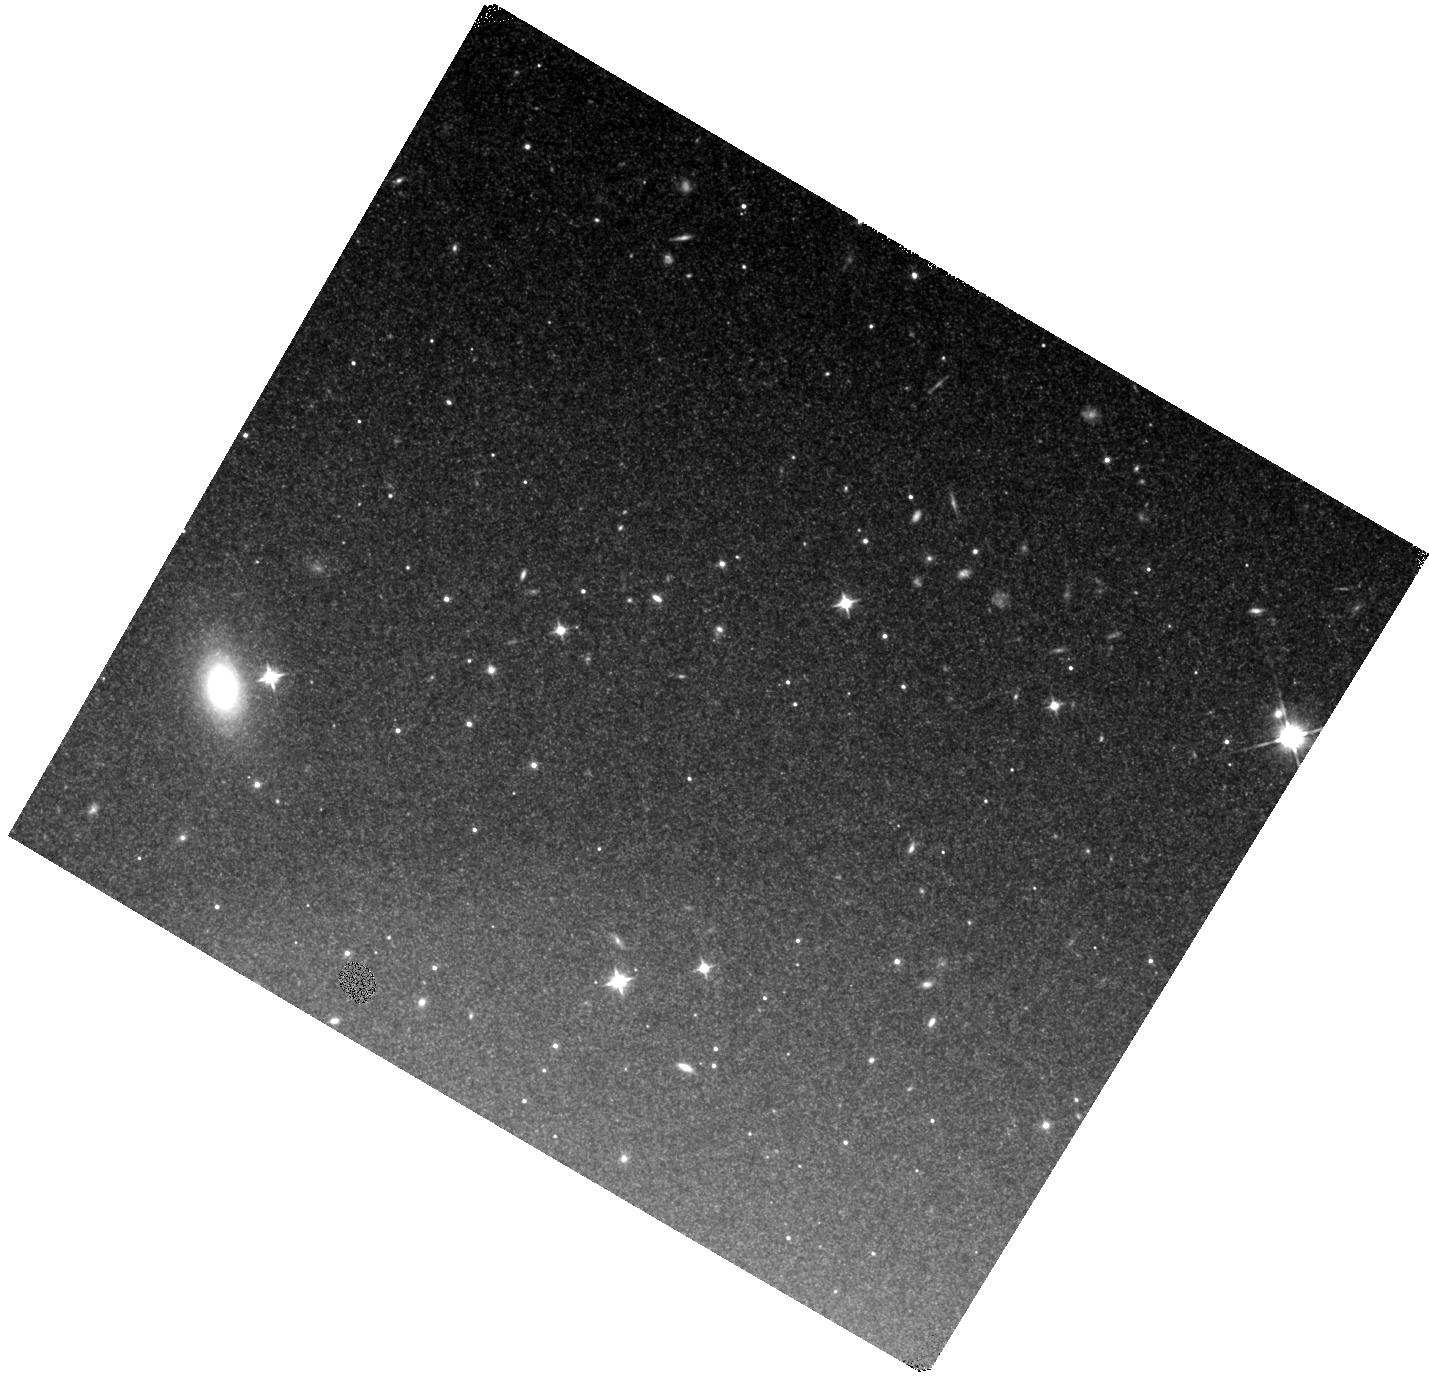
Target: SN2018AOZ. Instrument: WFC3/IR. Filter: F110W. Exposure: 40 min. Observation ID: hst_16078_02_wfc3_ir_f110w_ie9002

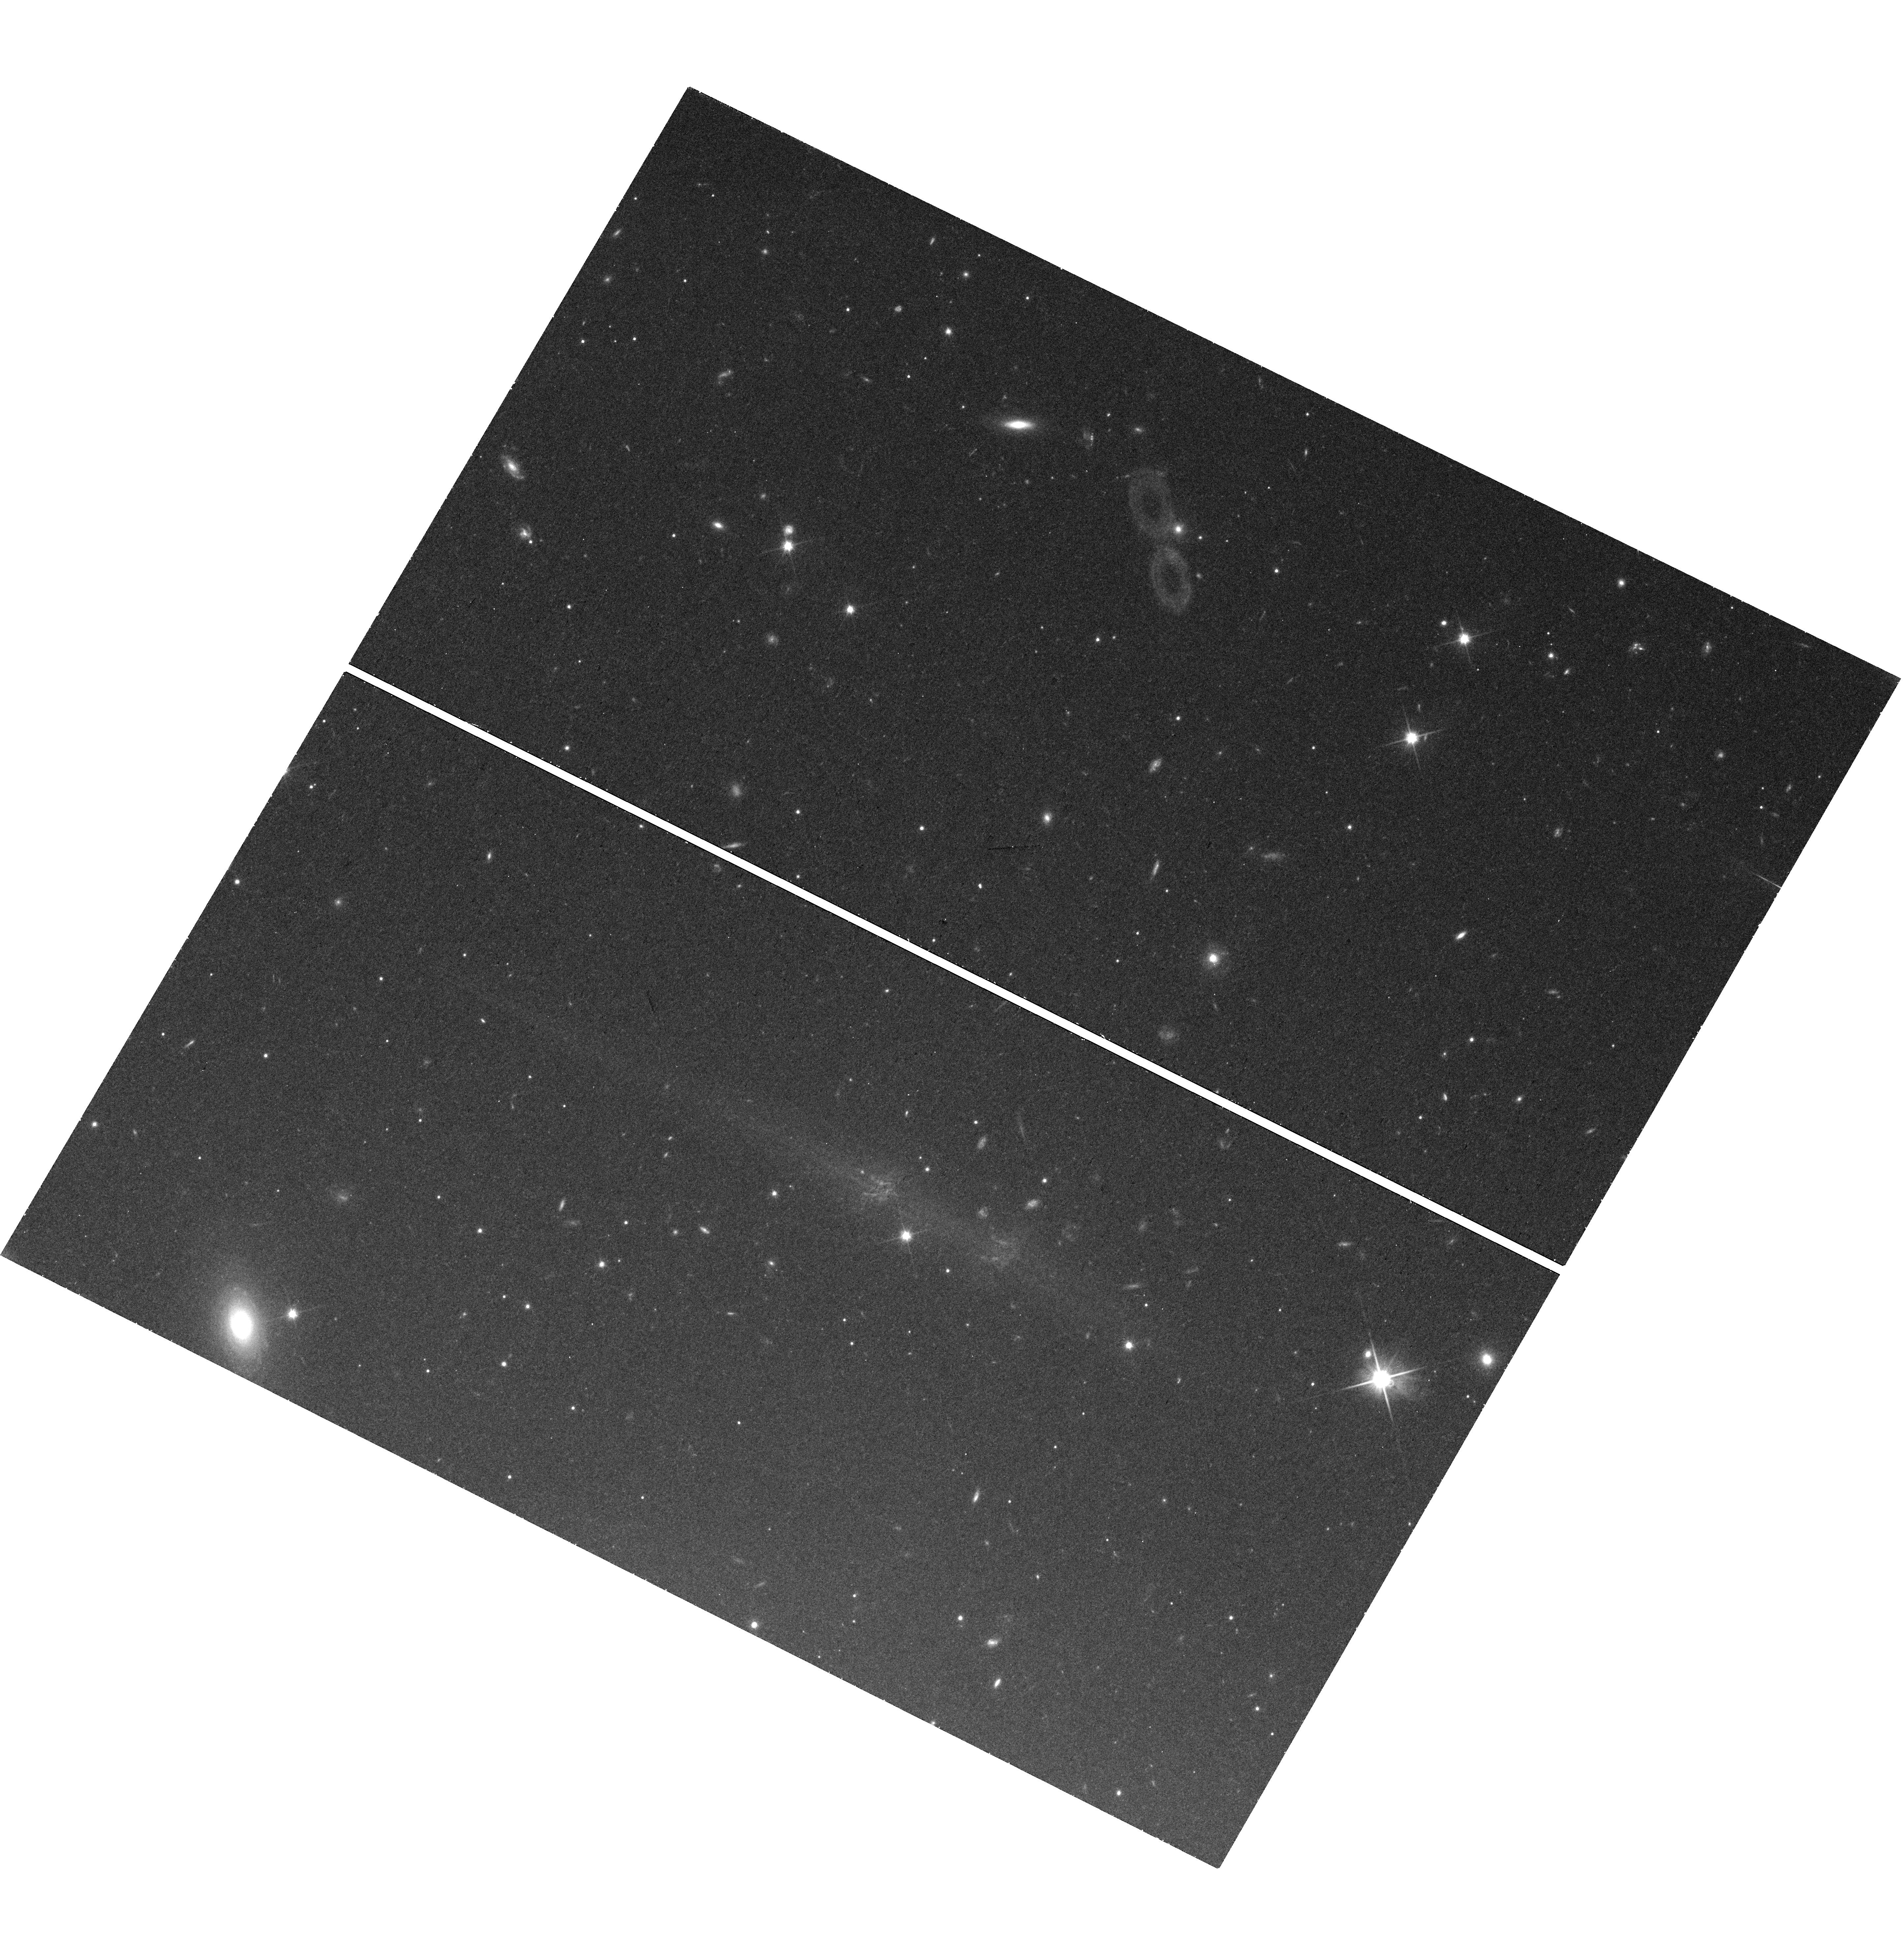
Target: SN2018AOZ. Instrument: WFC3/UVIS. Filter: F600LP. Exposure: 29 min. Observation ID: hst_16078_01_wfc3_uvis_f600lp_ie9001

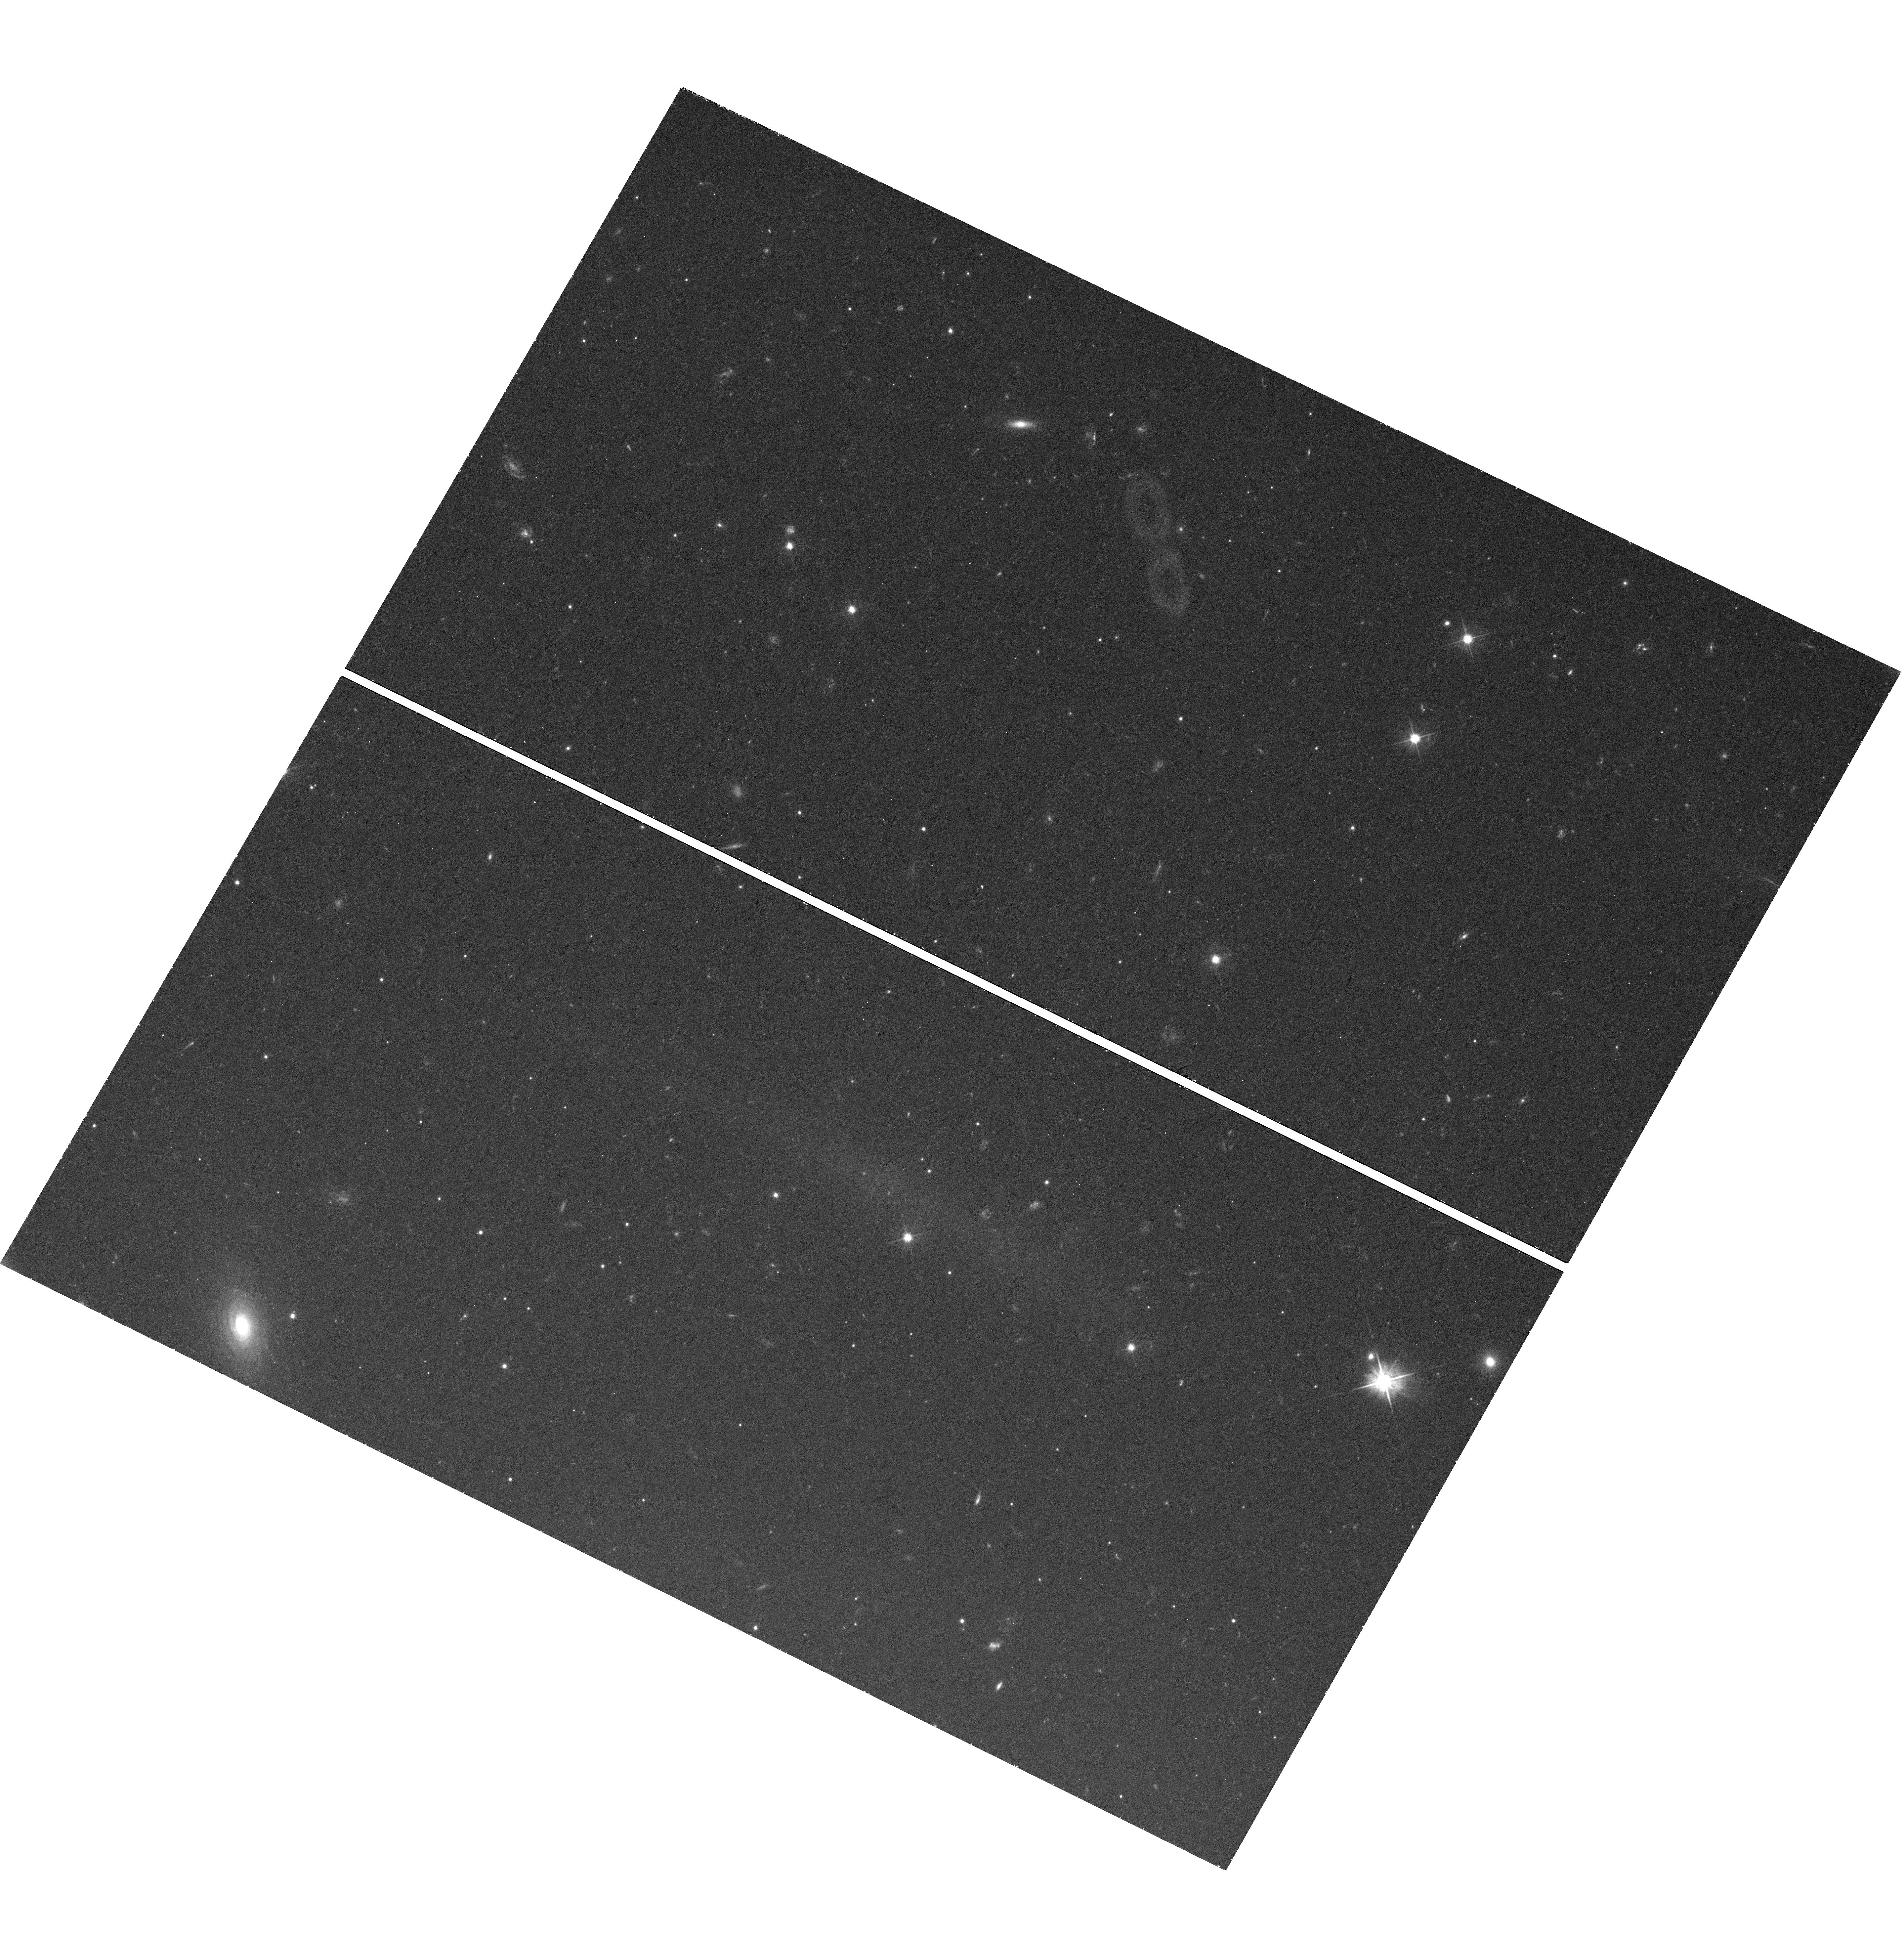
Target: SN2018AOZ. Instrument: WFC3/UVIS. Filter: F555W. Exposure: 43 min. Observation ID: hst_16078_03_wfc3_uvis_f555w_ie9003

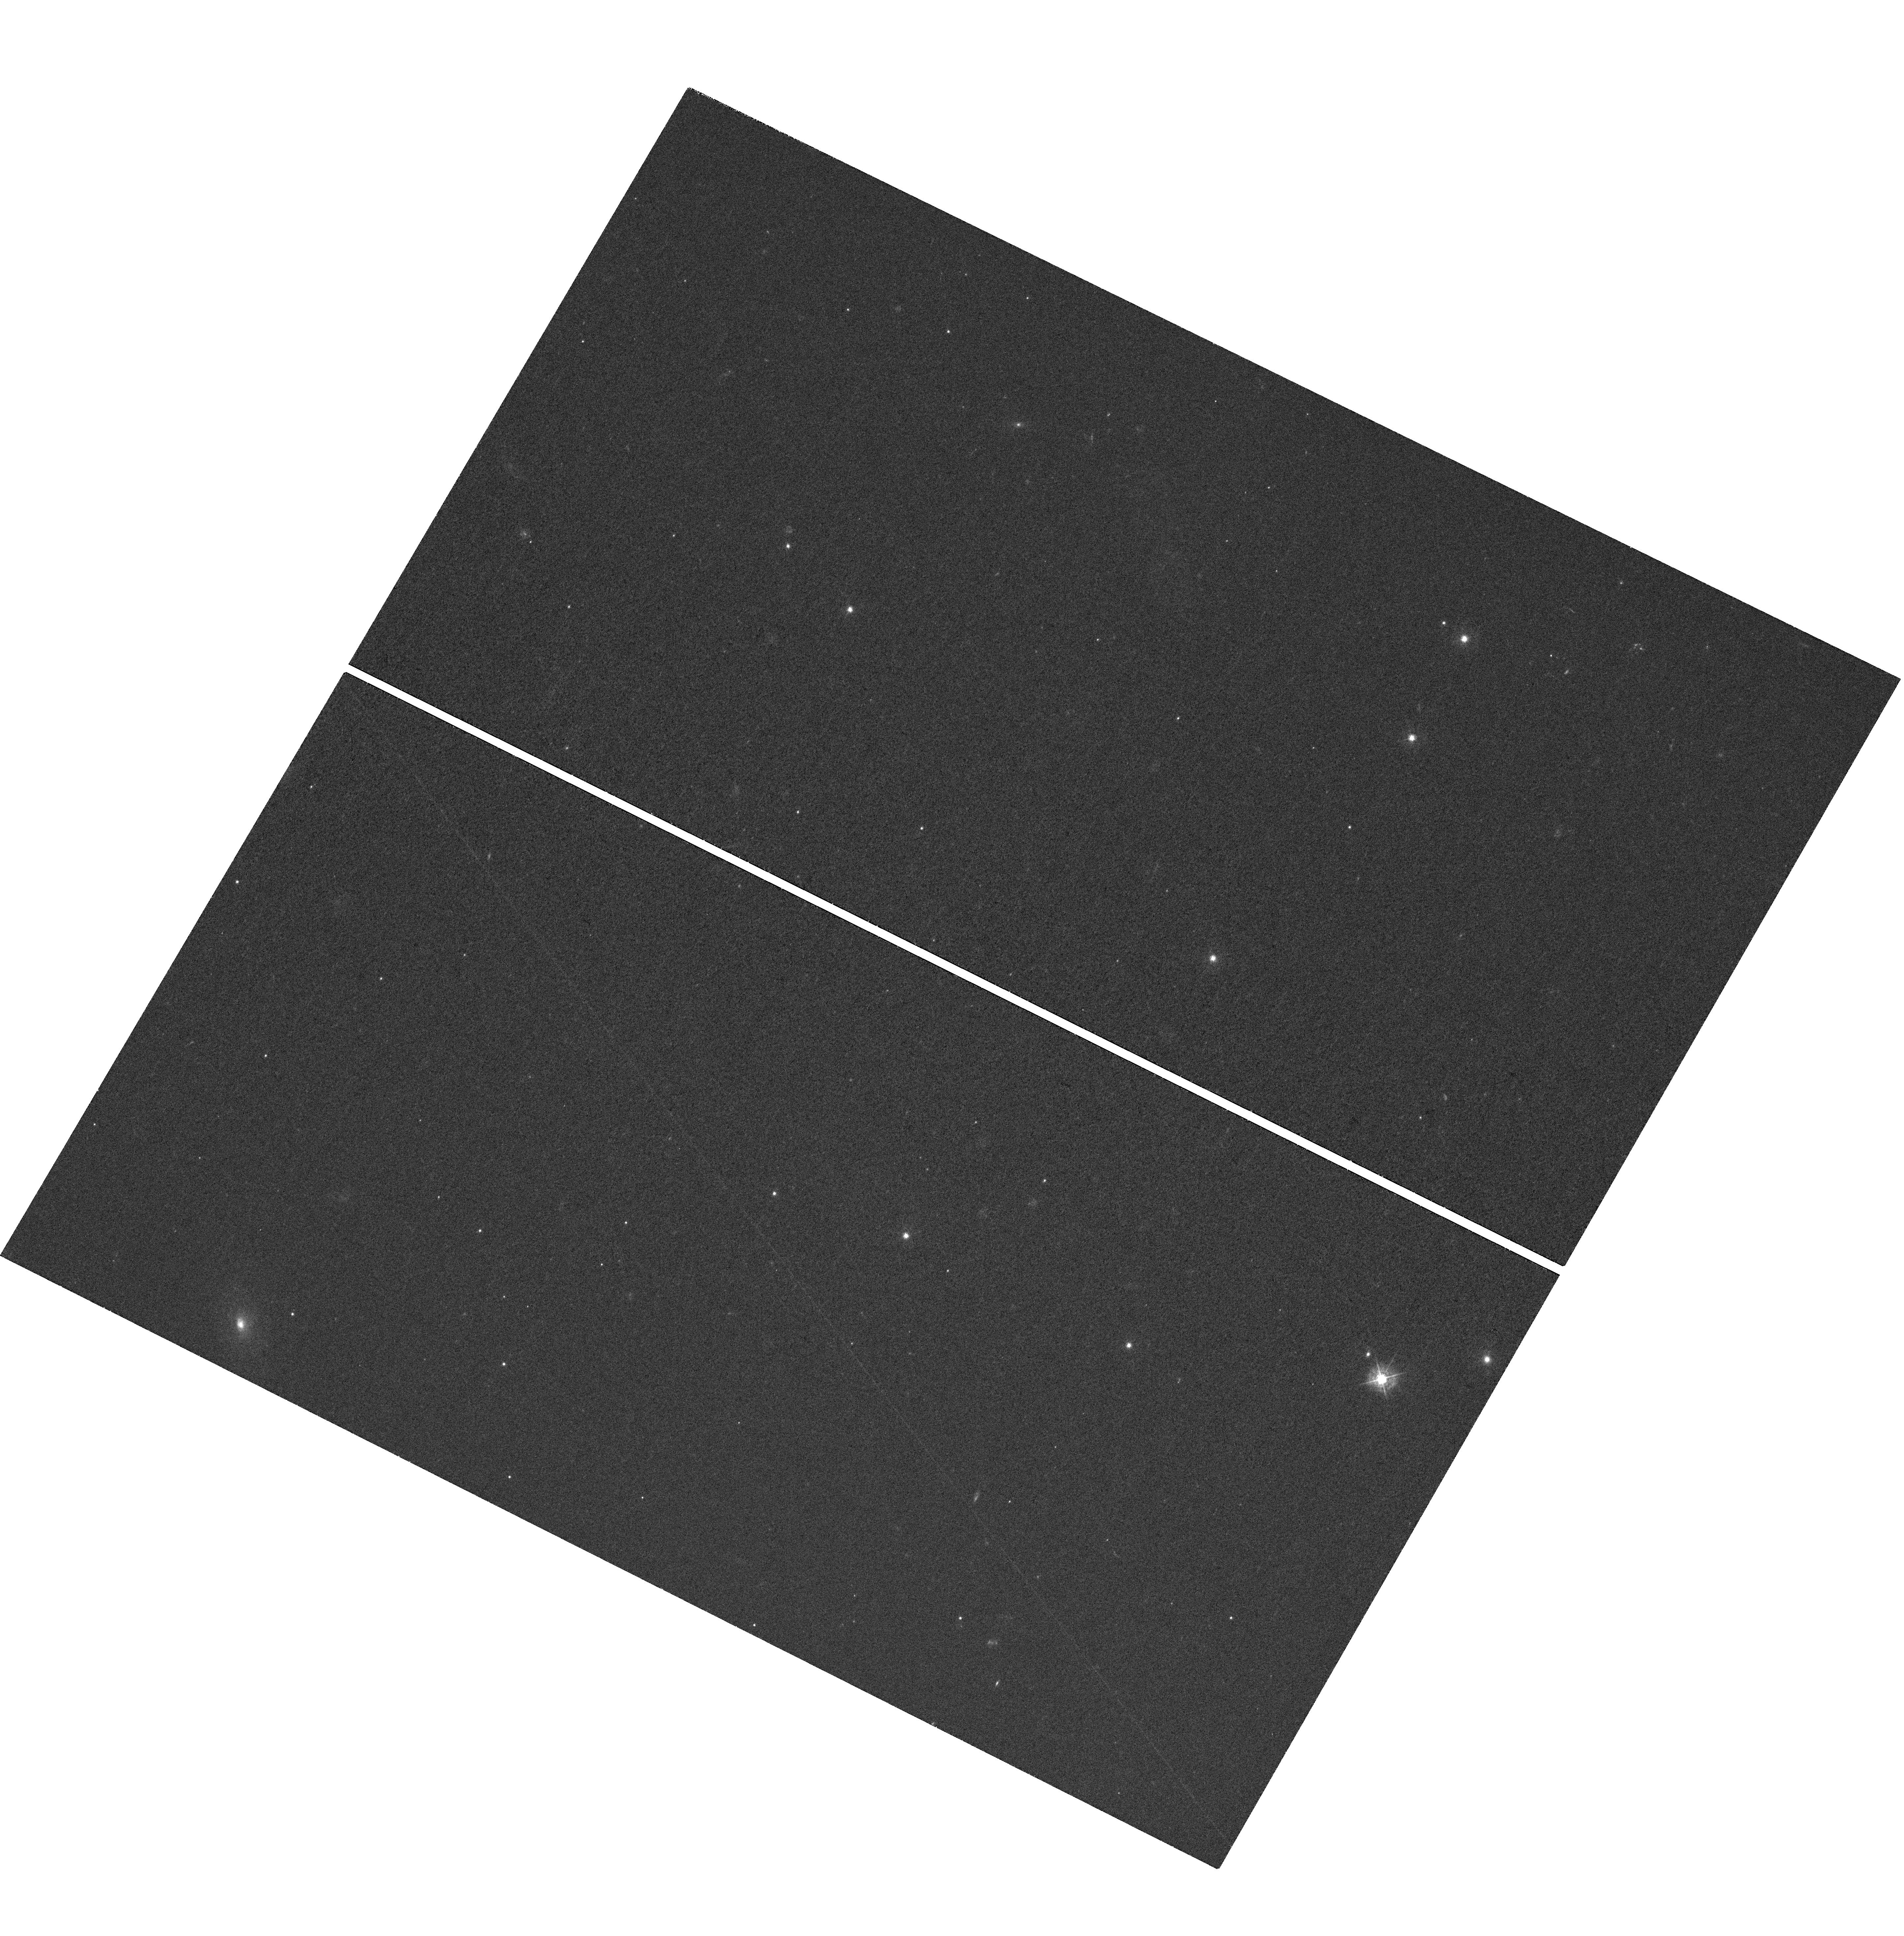
Target: SN2018AOZ. Instrument: WFC3/UVIS. Filter: F438W. Exposure: 50 min. Observation ID: hst_16078_01_wfc3_uvis_f438w_ie9001

Late Time Photometry of a Type Ia Supernova with an Early, Red Light Curve Excess (PI: Sand, David J.)

Type Ia supernovae (SNe) are essential cosmological distance indicators, but despite their intense study we still do not definitively know their progenitor systems or how exactly the carbon oxygen white dwarf ultimately explodes. We propose to observe the fading optical+NIR light of the nearby SN 2018aoz, which displayed an early, red light curve excess or `bump', but was an otherwise normal SN Ia. This excess may point to a so-called double detonation explosion, shocking of a companion star by the SN ejecta, or an unusual nickel distribution -- or a combination of several of these possibilities. Very late time SN Ia light curves -- only possible with HST -- can distinguish between progenitor and explosion scenarios by constraining the abundance of 57Co and thus can corroborate (or reject) the light curve signatures seen at early times. These observations are essential for building up a clear and comprehensive picture of this otherwise normal SN Ia; similar early time light curve features have only been observable within the last few years, and none with the dramatic early red feature that we witness in SN 2018aoz.